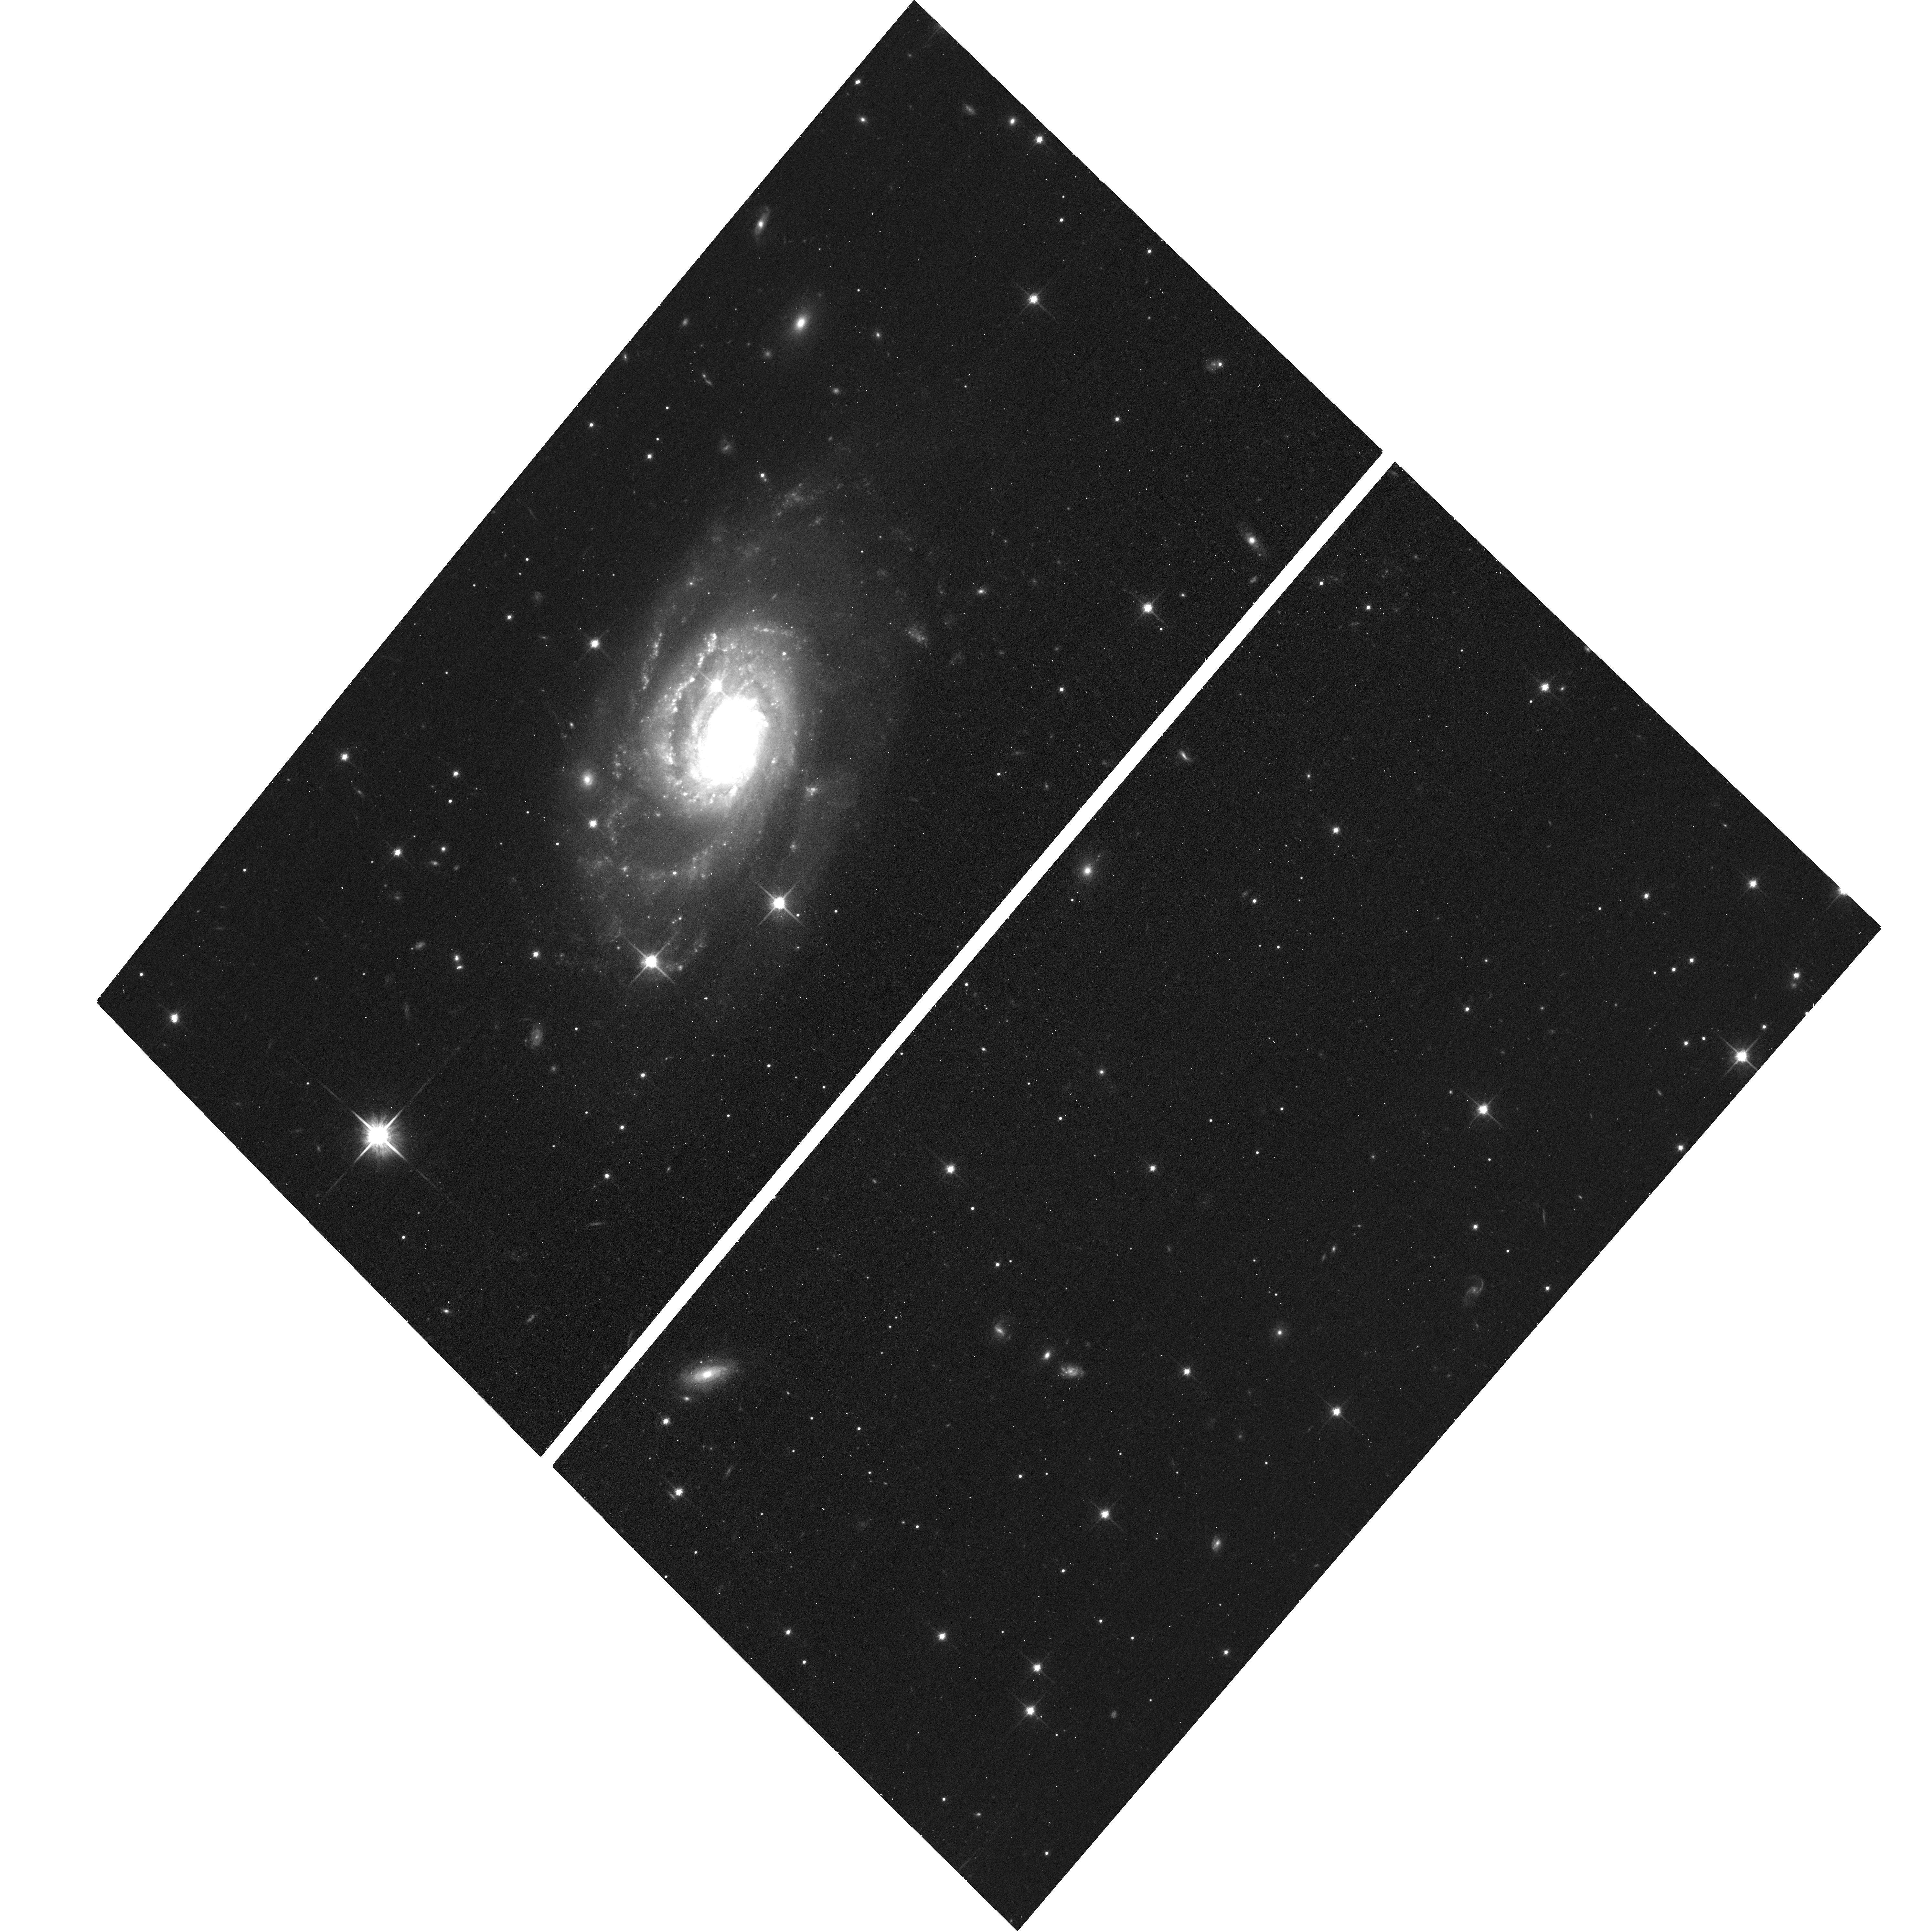
Target: NGC2255
Instrument: ACS/WFC
Filter: F814W
Exposure: 11 min
Observation ID: hst_15364_1m_acs_wfc_f814w_jdkg1m

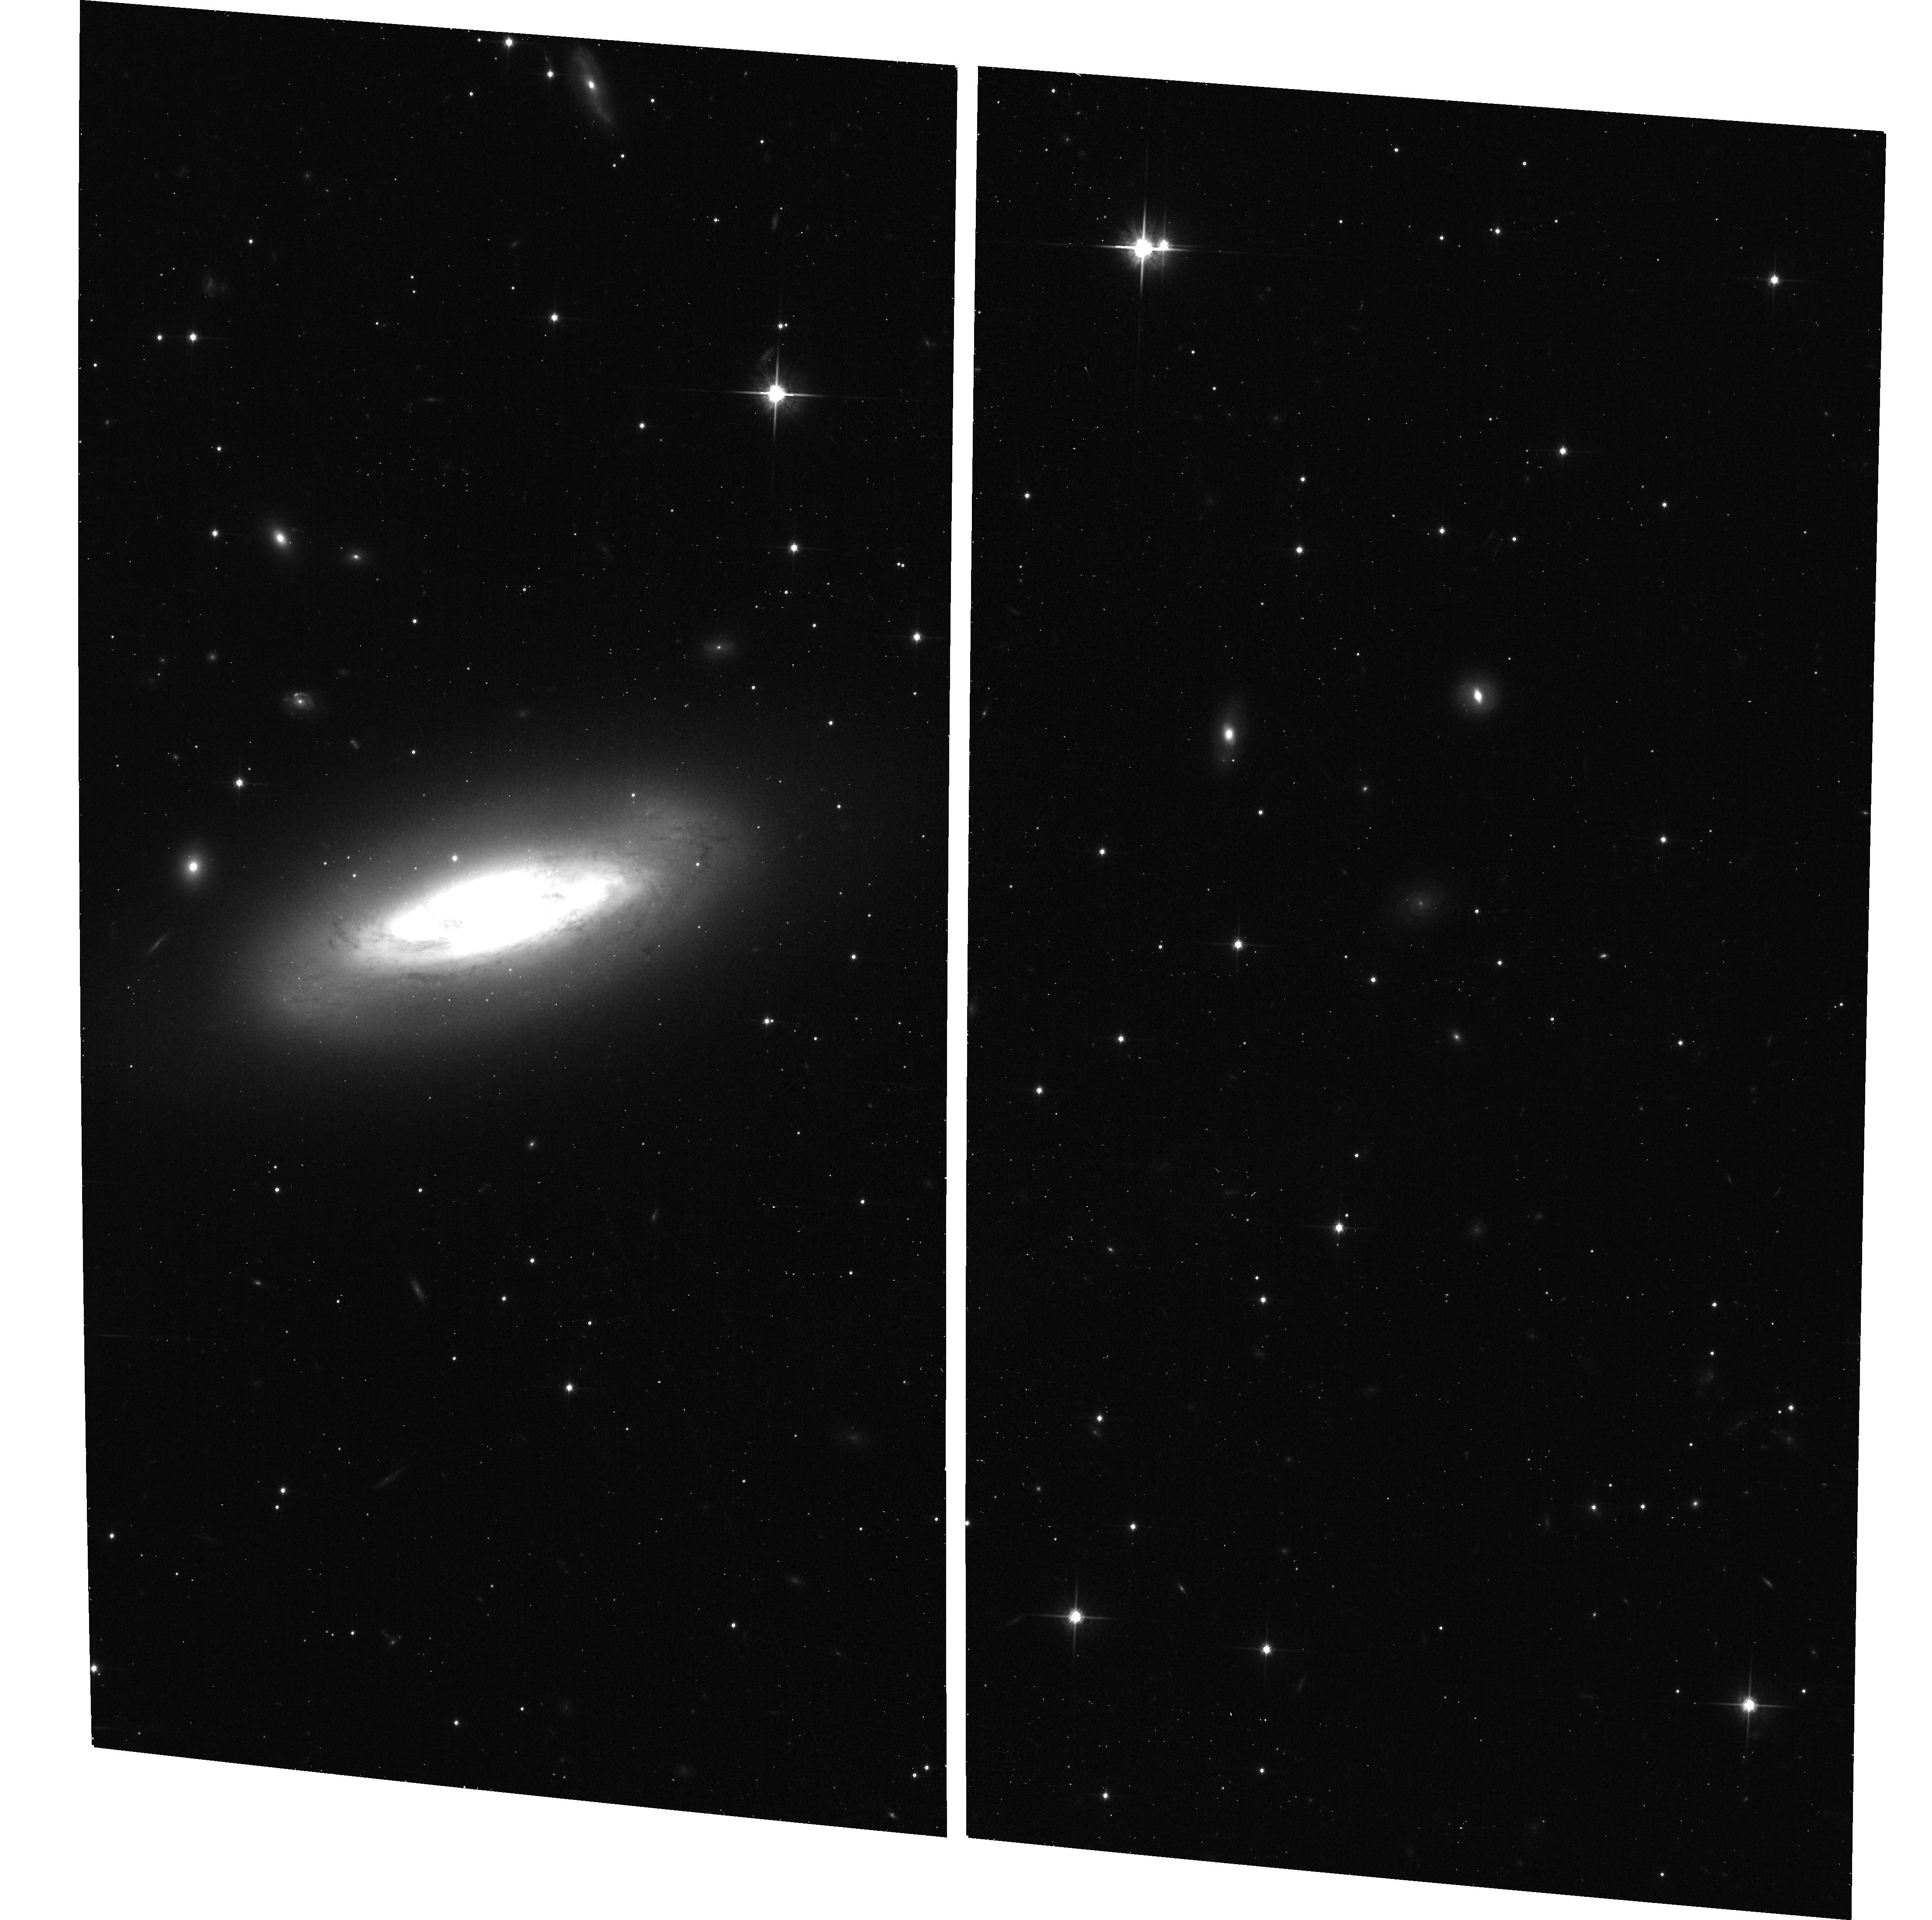
Target: NGC2350
Instrument: ACS/WFC
Filter: F814W
Exposure: 11 min
Observation ID: hst_15364_1z_acs_wfc_f814w_jdkg1z

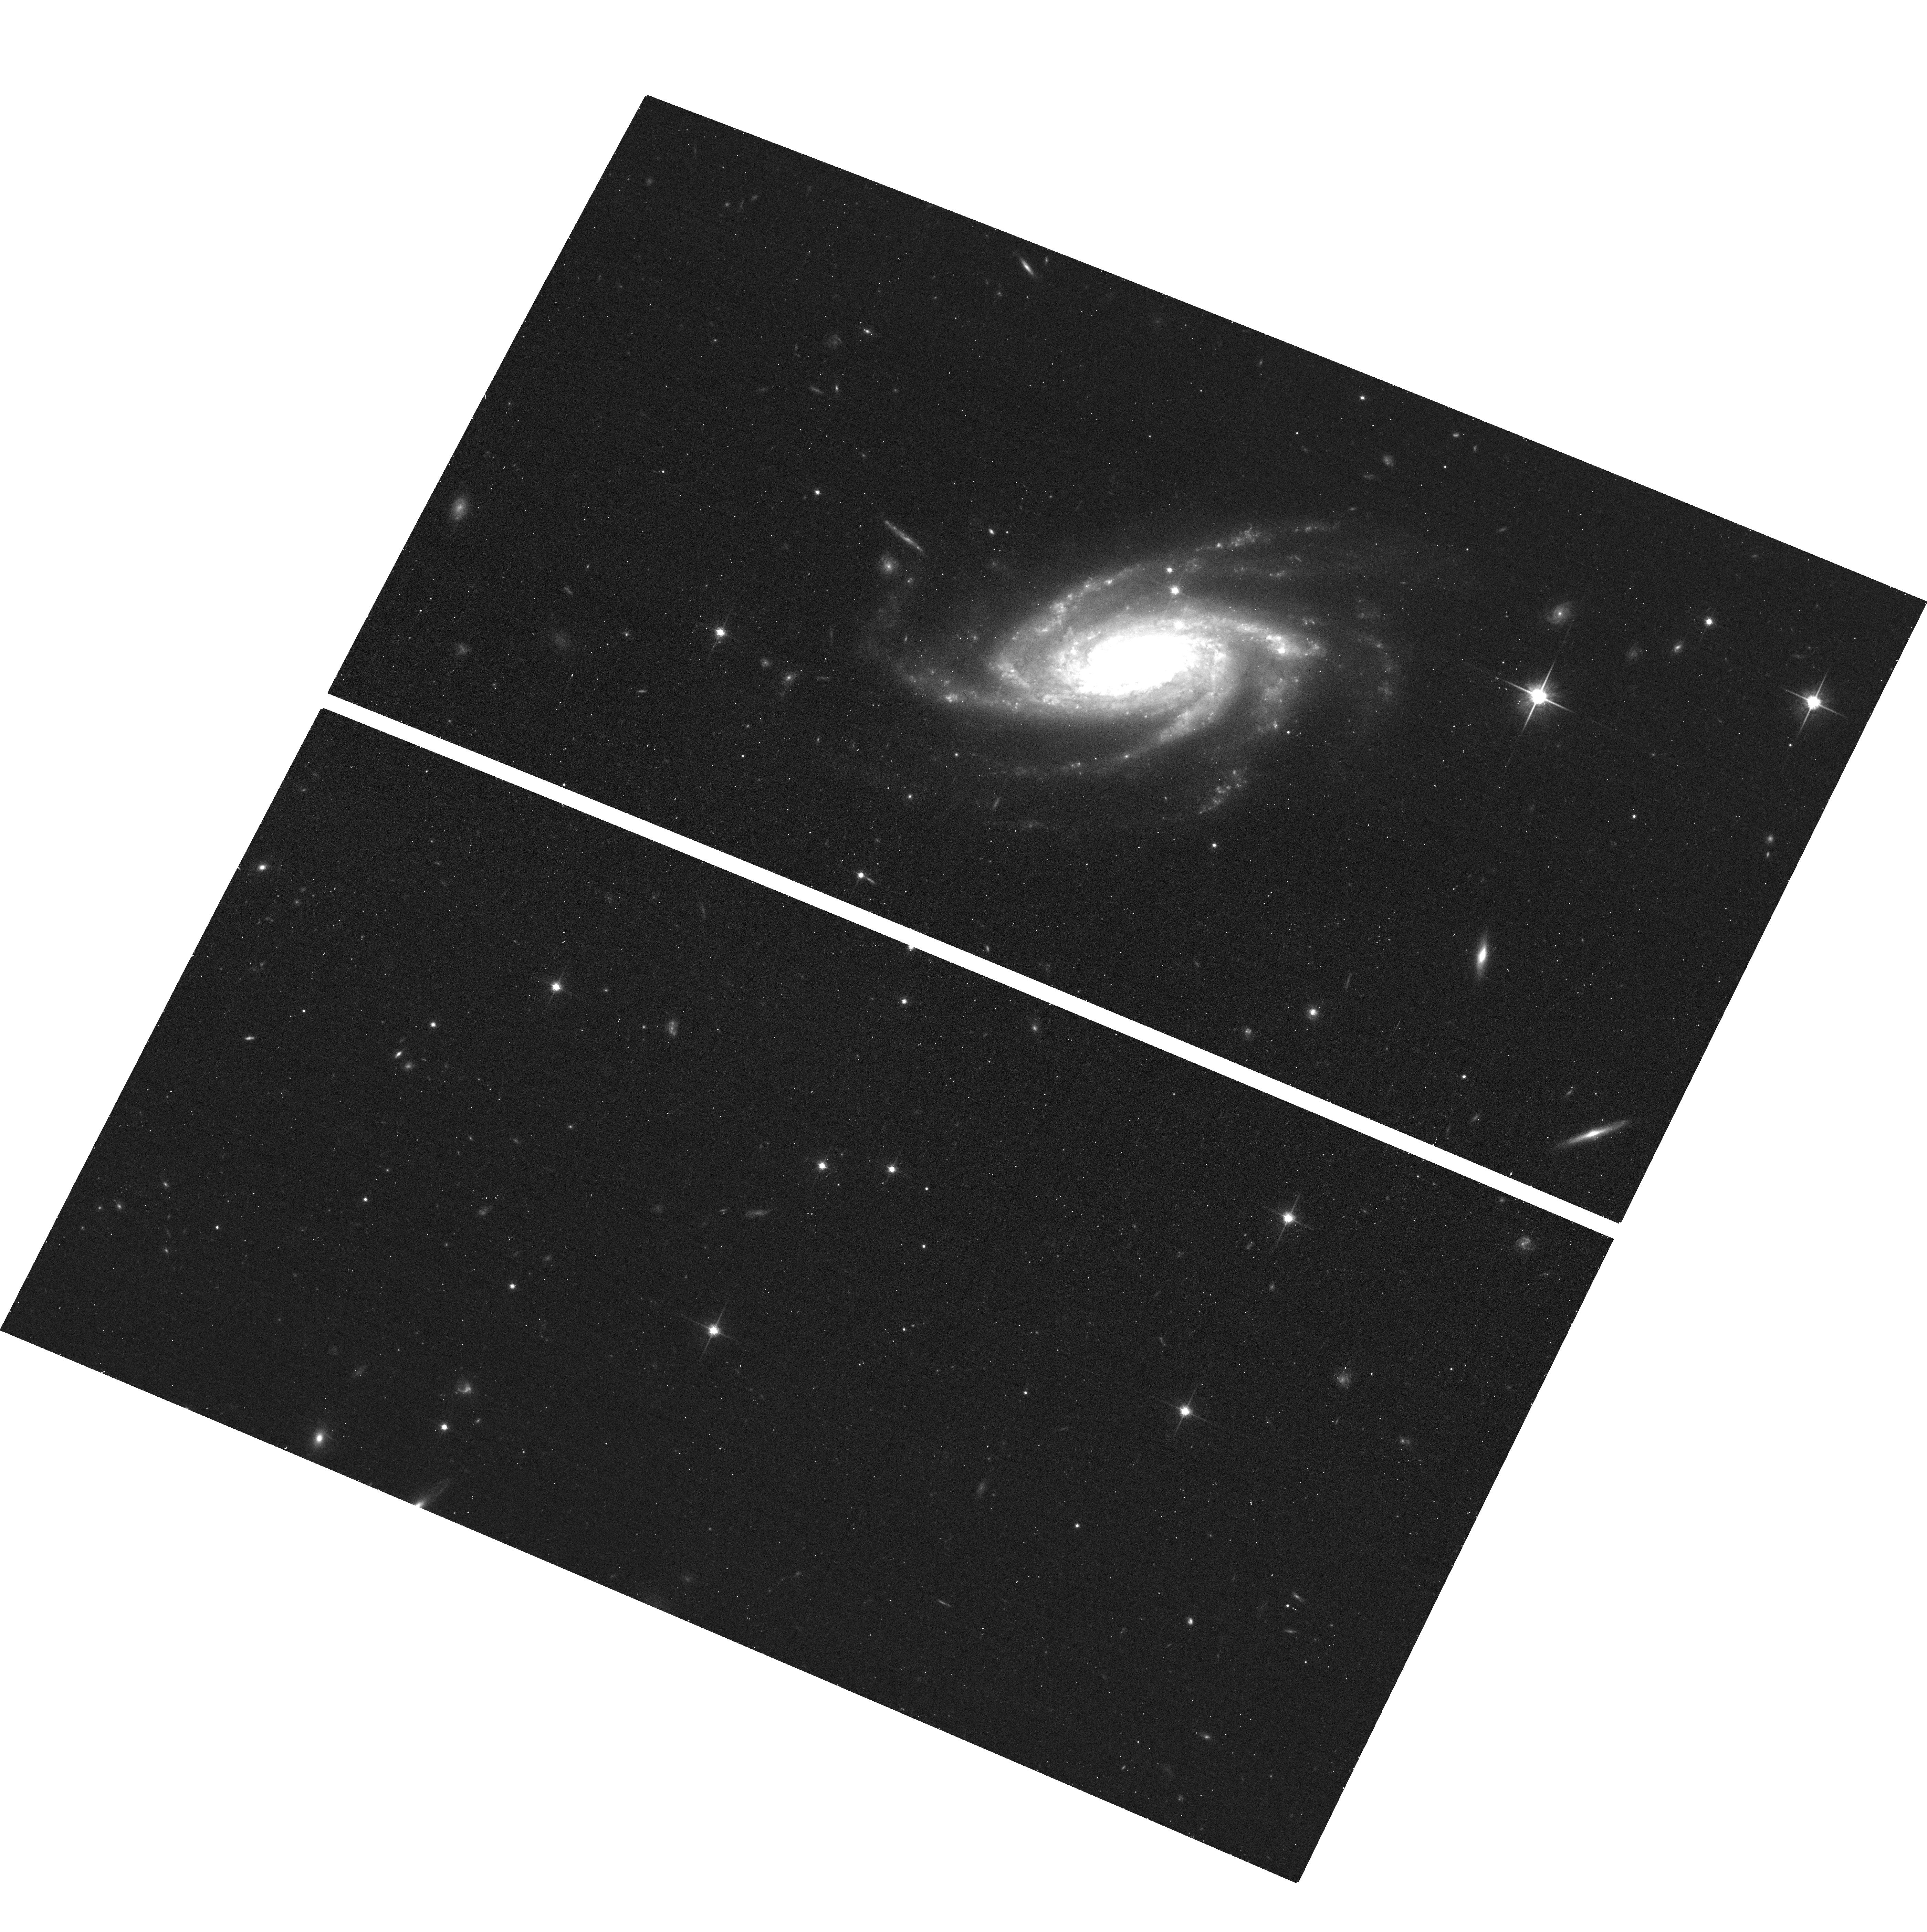
Target: NGC2008
Instrument: ACS/WFC
Filter: F814W
Exposure: 11 min
Observation ID: hst_15364_0v_acs_wfc_f814w_jdkg0v

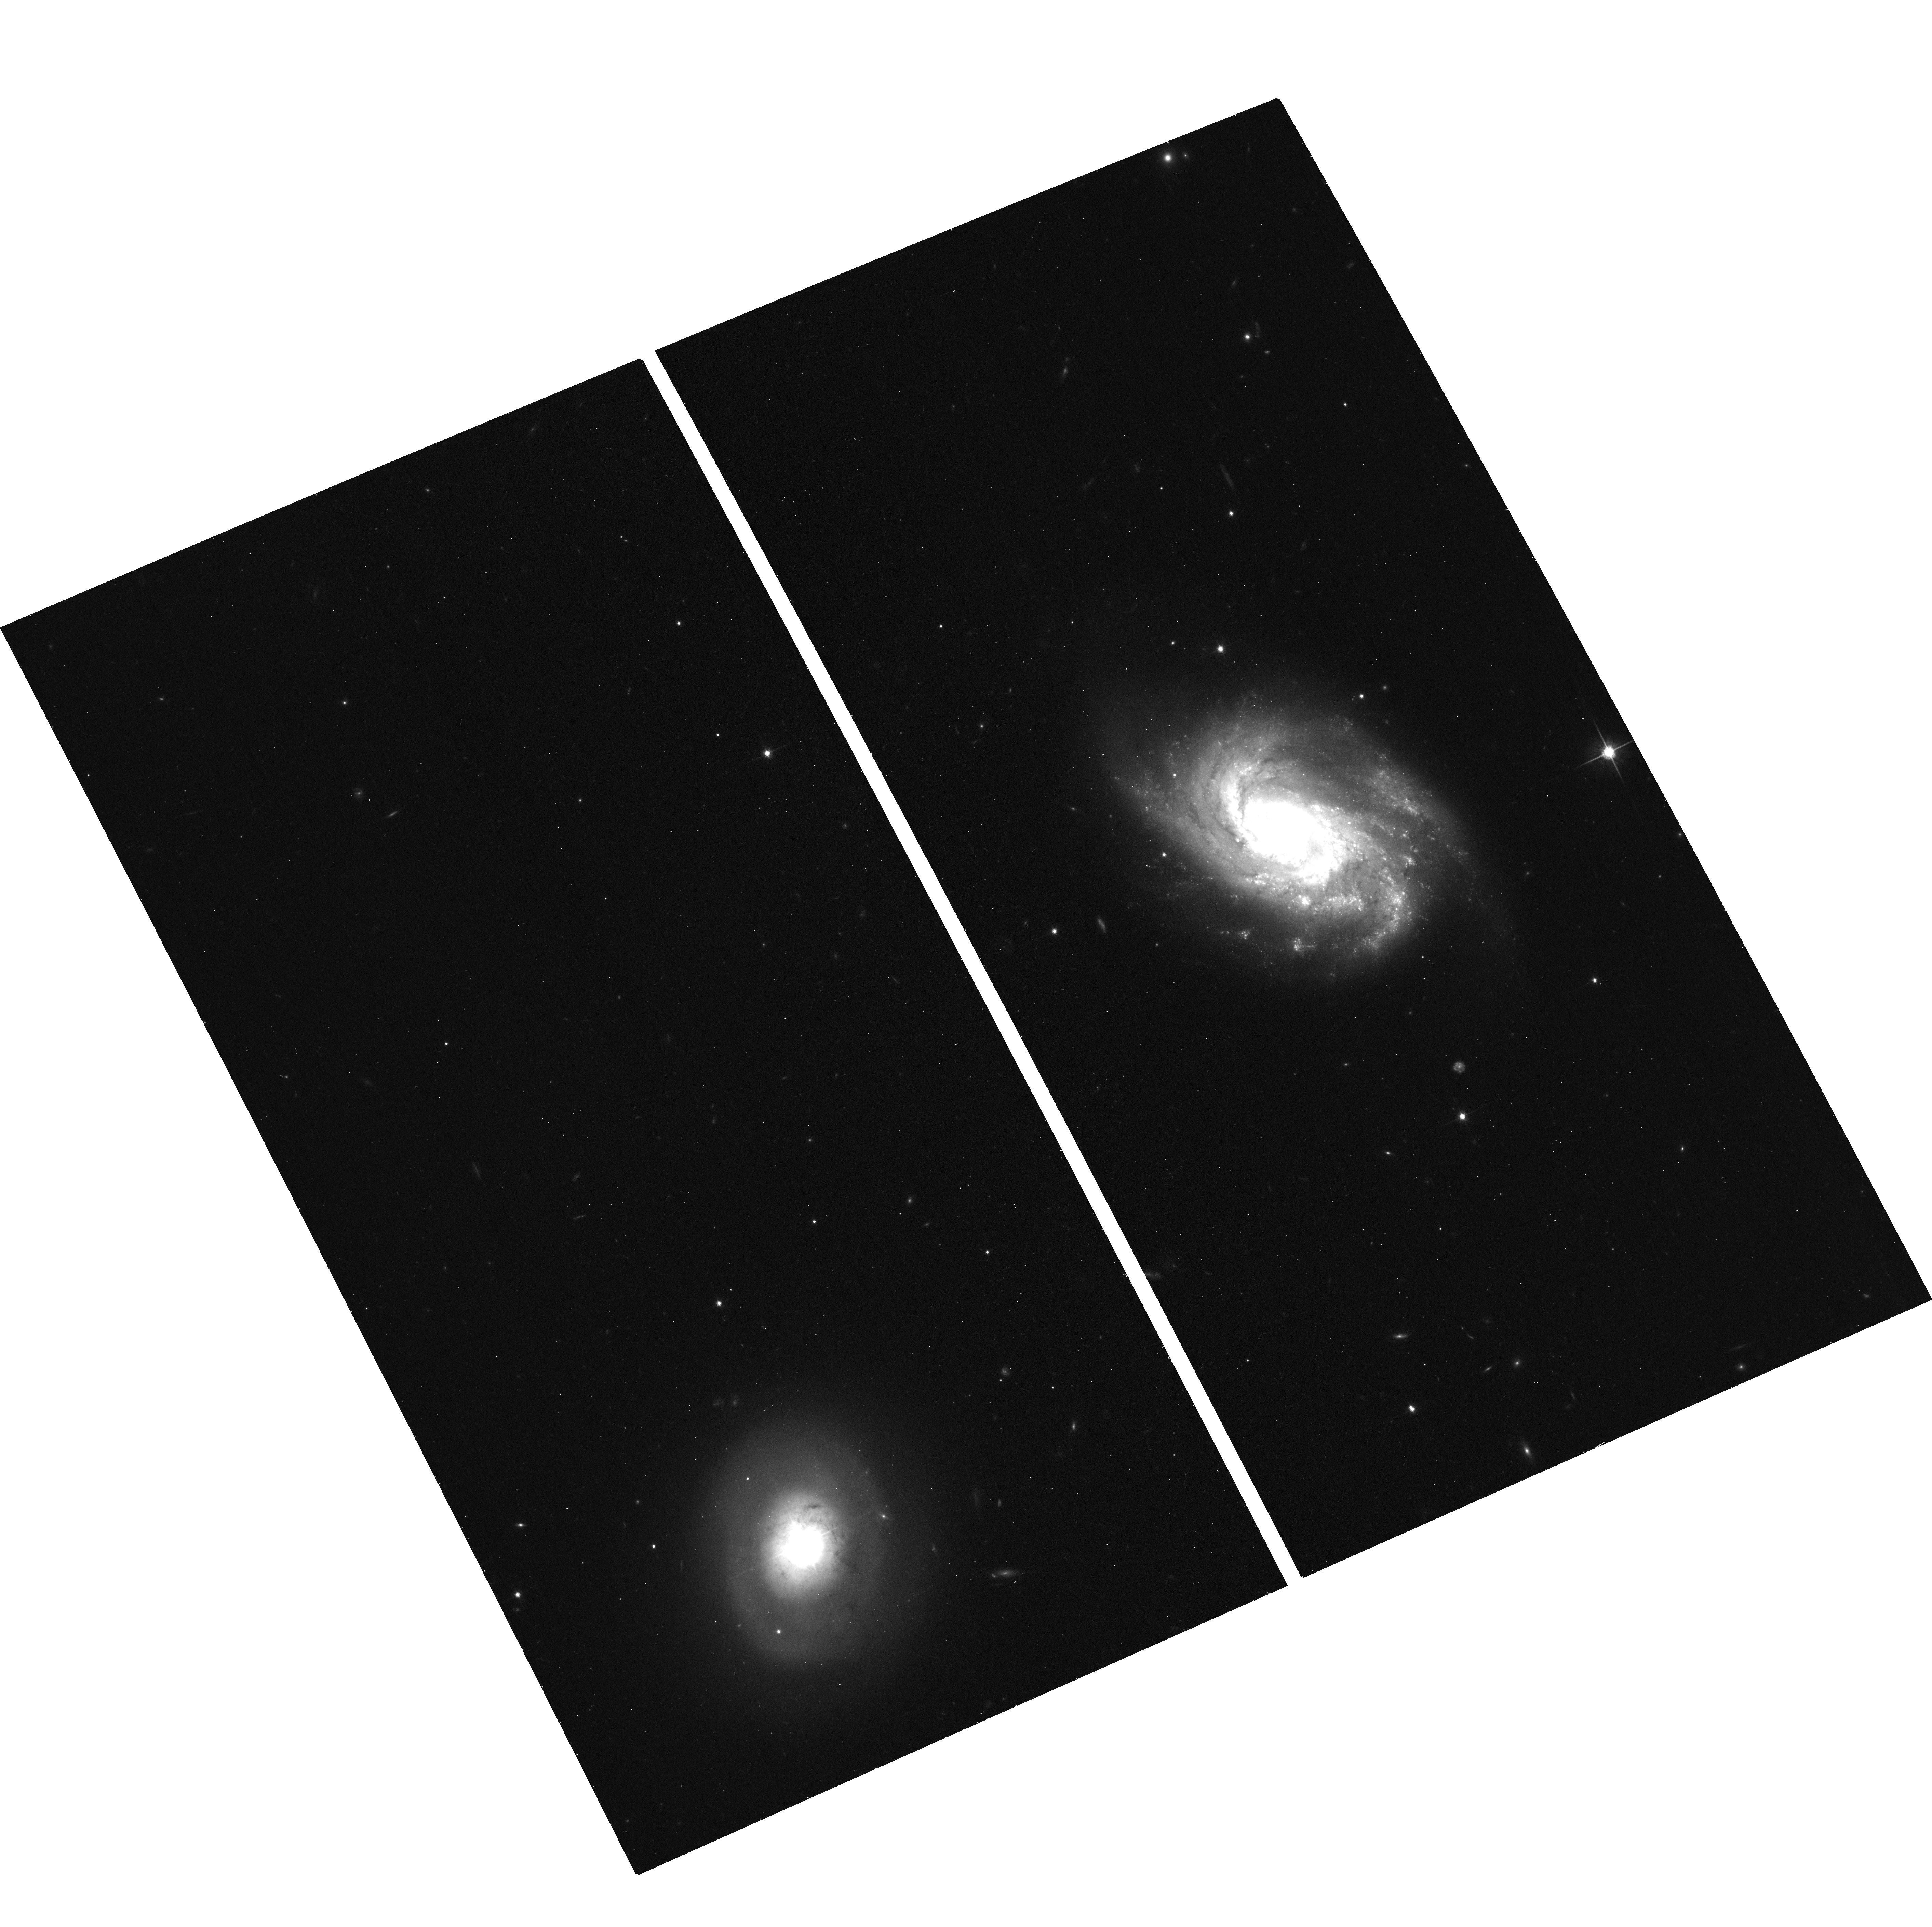
Target: NGC1803
Instrument: ACS/WFC
Filter: F814W
Exposure: 11 min
Observation ID: hst_15364_0m_acs_wfc_f814w_jdkg0m

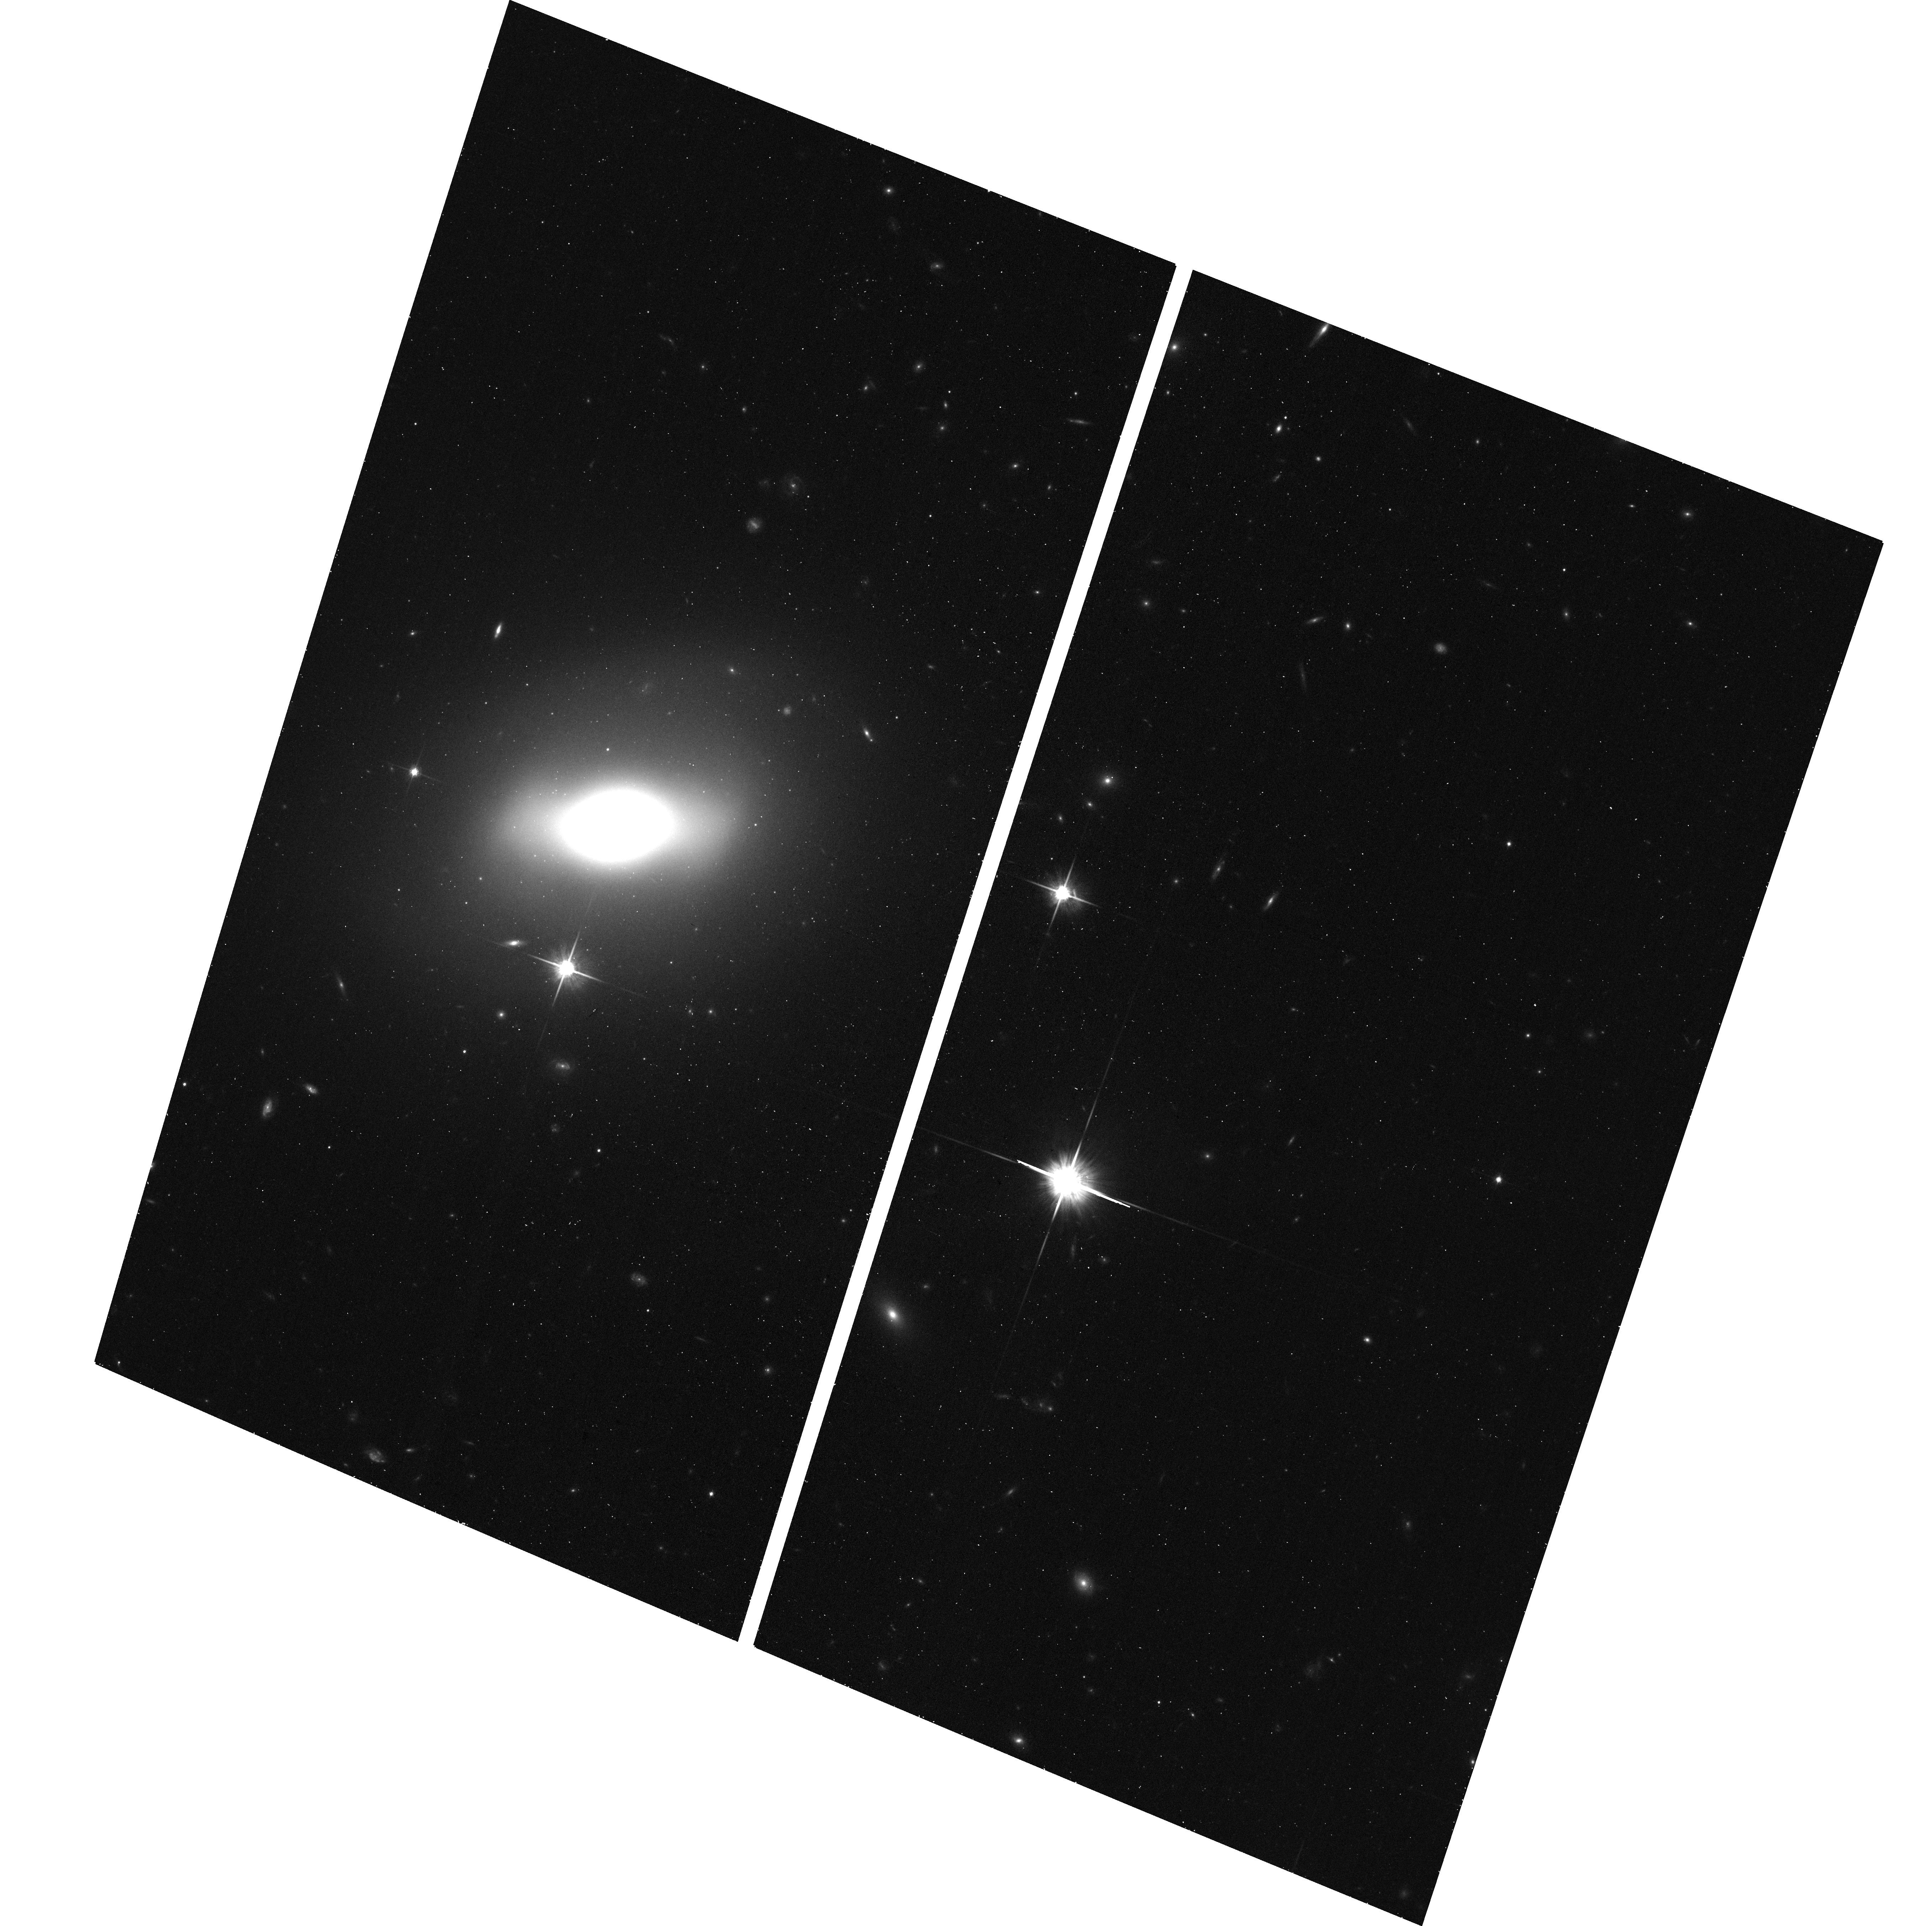
Target: NGC7634
Instrument: ACS/WFC
Filter: F814W
Exposure: 11 min
Observation ID: hst_15364_dk_acs_wfc_f814w_jdkgdk

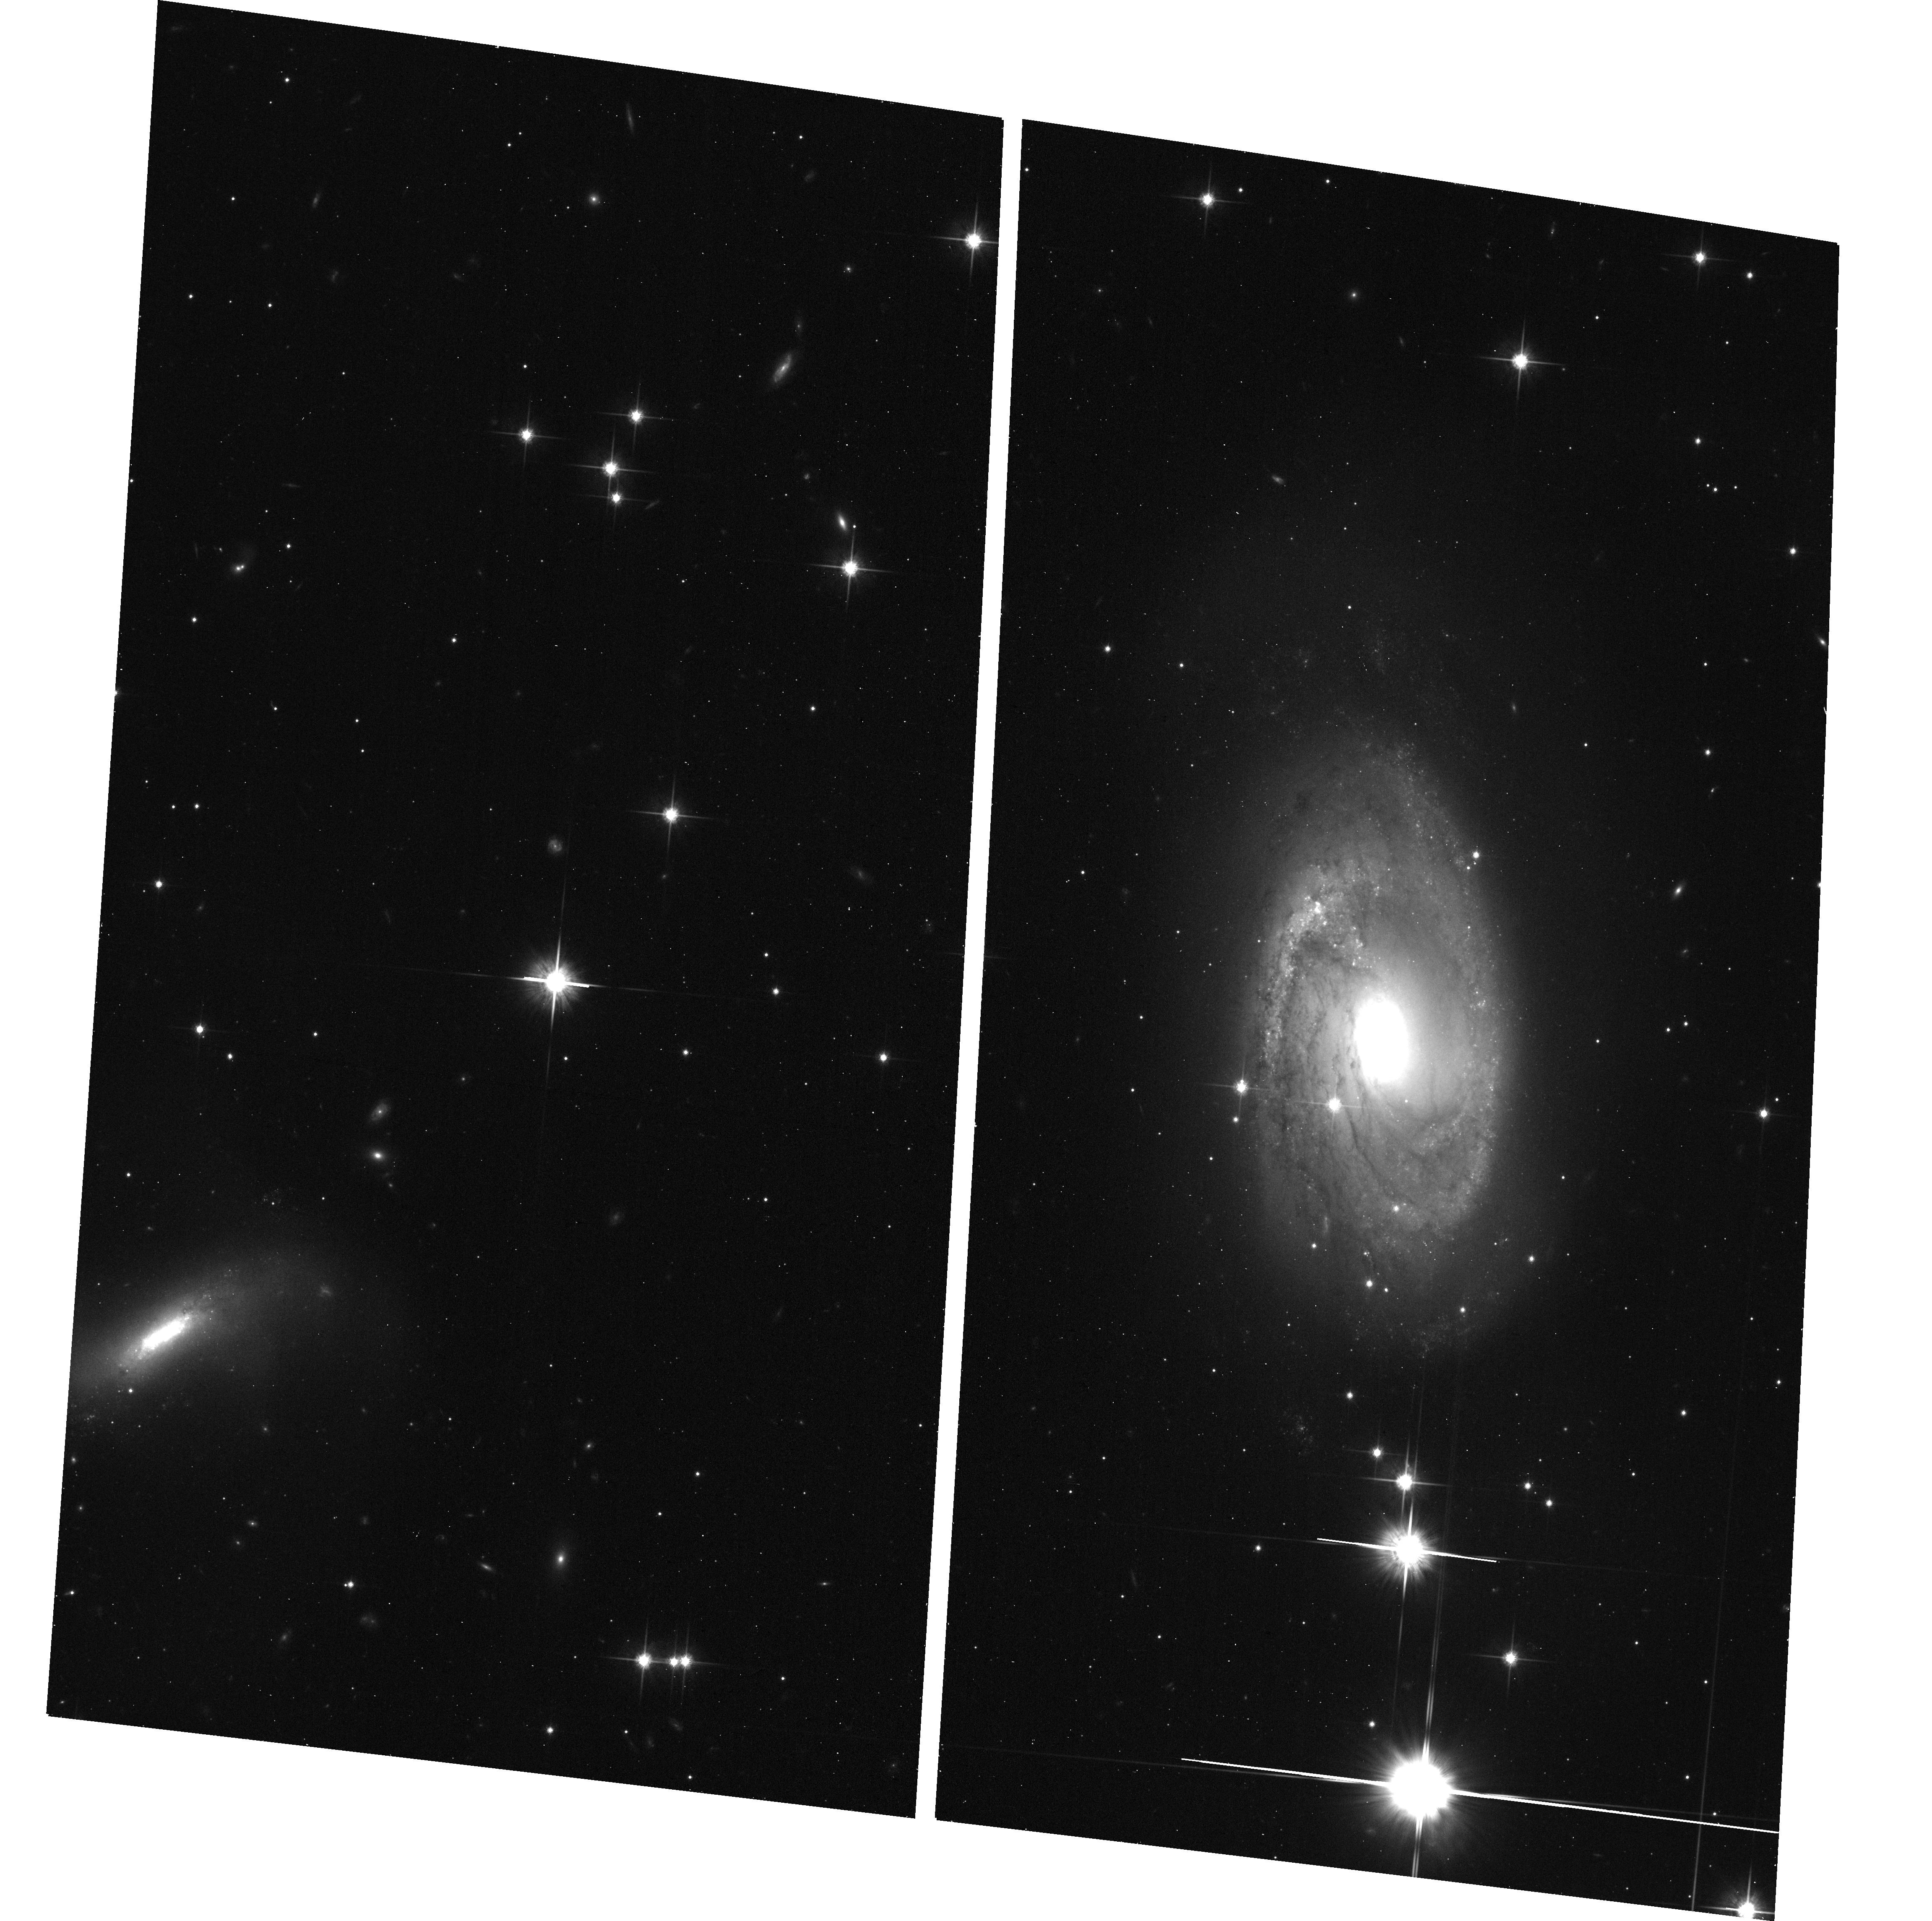
Target: NGC4112
Instrument: ACS/WFC
Filter: F814W
Exposure: 11 min
Observation ID: hst_15364_6e_acs_wfc_f814w_jdkg6e

Extended F814W Schedule Gap Pilot (PI: Bellini, Andrea)

This is an extention of SNAP-14840, aimed at exploiting some of the small gaps that are currently in the HST calendar each week to single-orbit image previously HST-unobserved NGC/IC bright galaxies through the F814W filter of the ACS/WFC. Targets in this program are all the targets listed in the original SNAP-14840 that don't have I-band-type observations (i.e., F775W, F814W, and F850LP) in either WFC3/UVIS or ACS/WFC. We included 5 targets (NGC2551, NGC4500, NGC4561, NGC4790, and NGC7130) that were originally excluded from SNAP-14840 because they were already observed through a V-band-type filter, but are still unobserved in I-band.